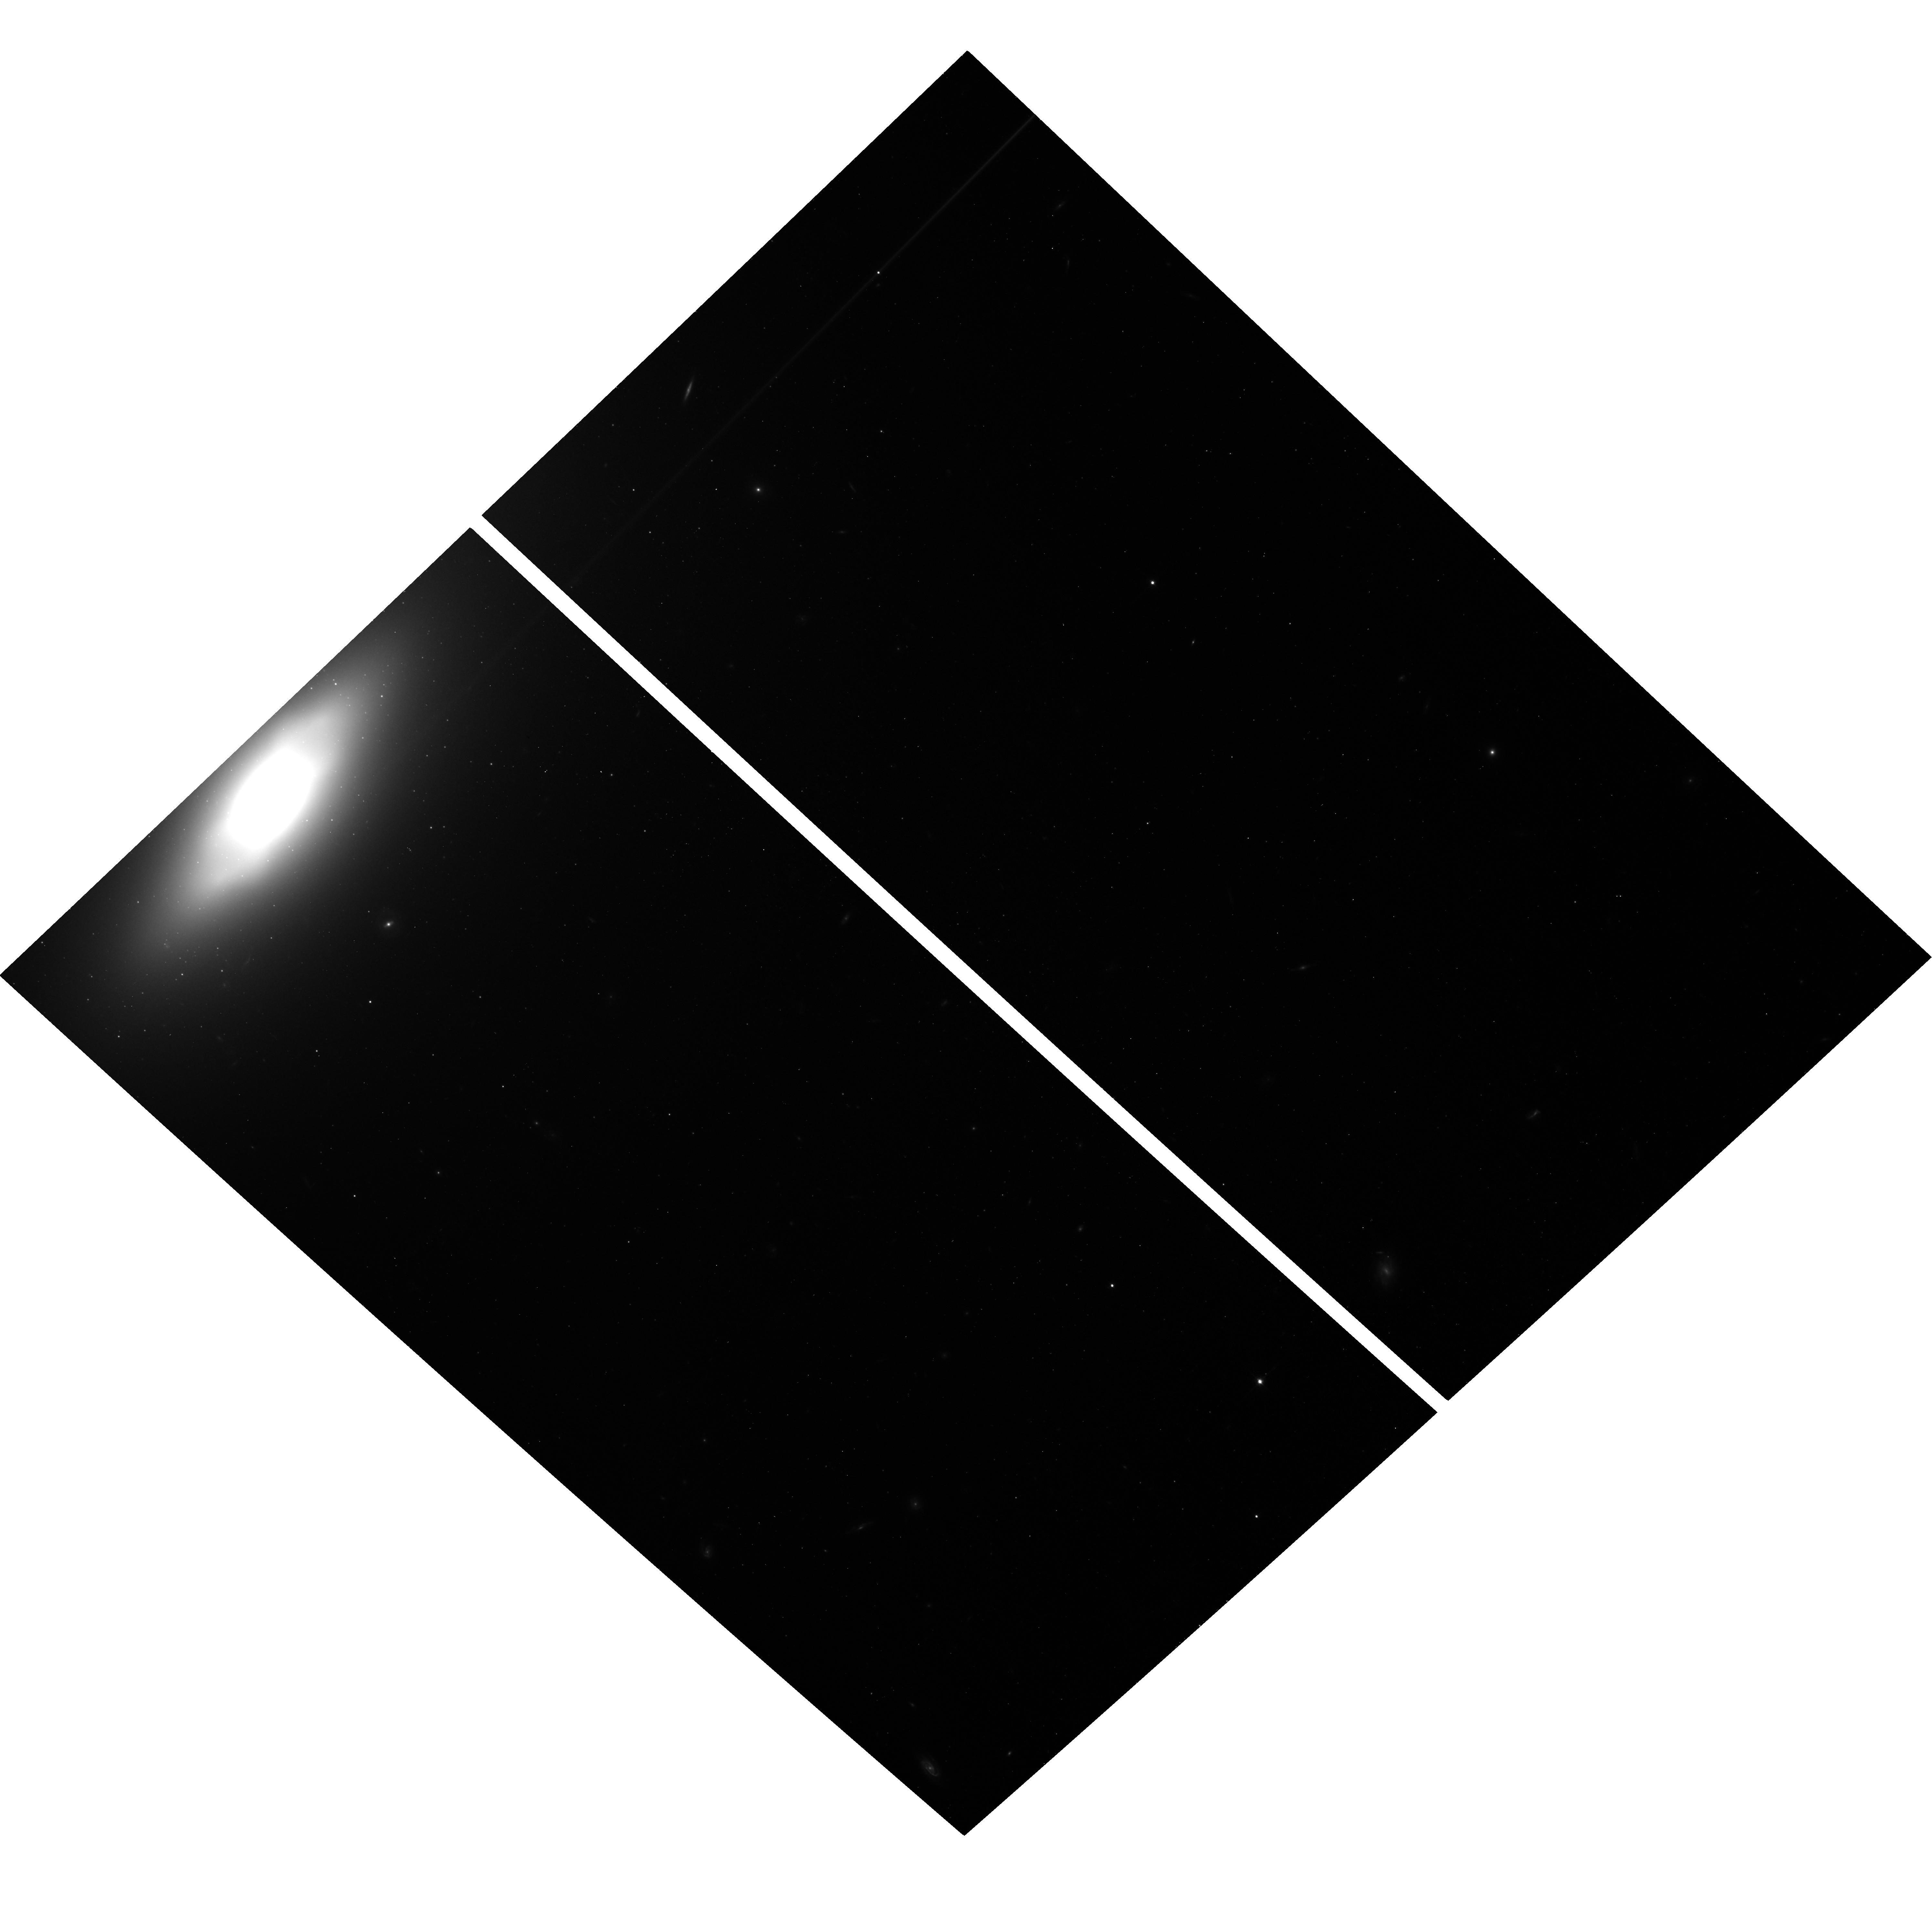
Target: SN2019EIN. Instrument: ACS/WFC. Filter: F814W. Exposure: 18 min. Observation ID: hst_16047_51_acs_wfc_f814w_je7w51

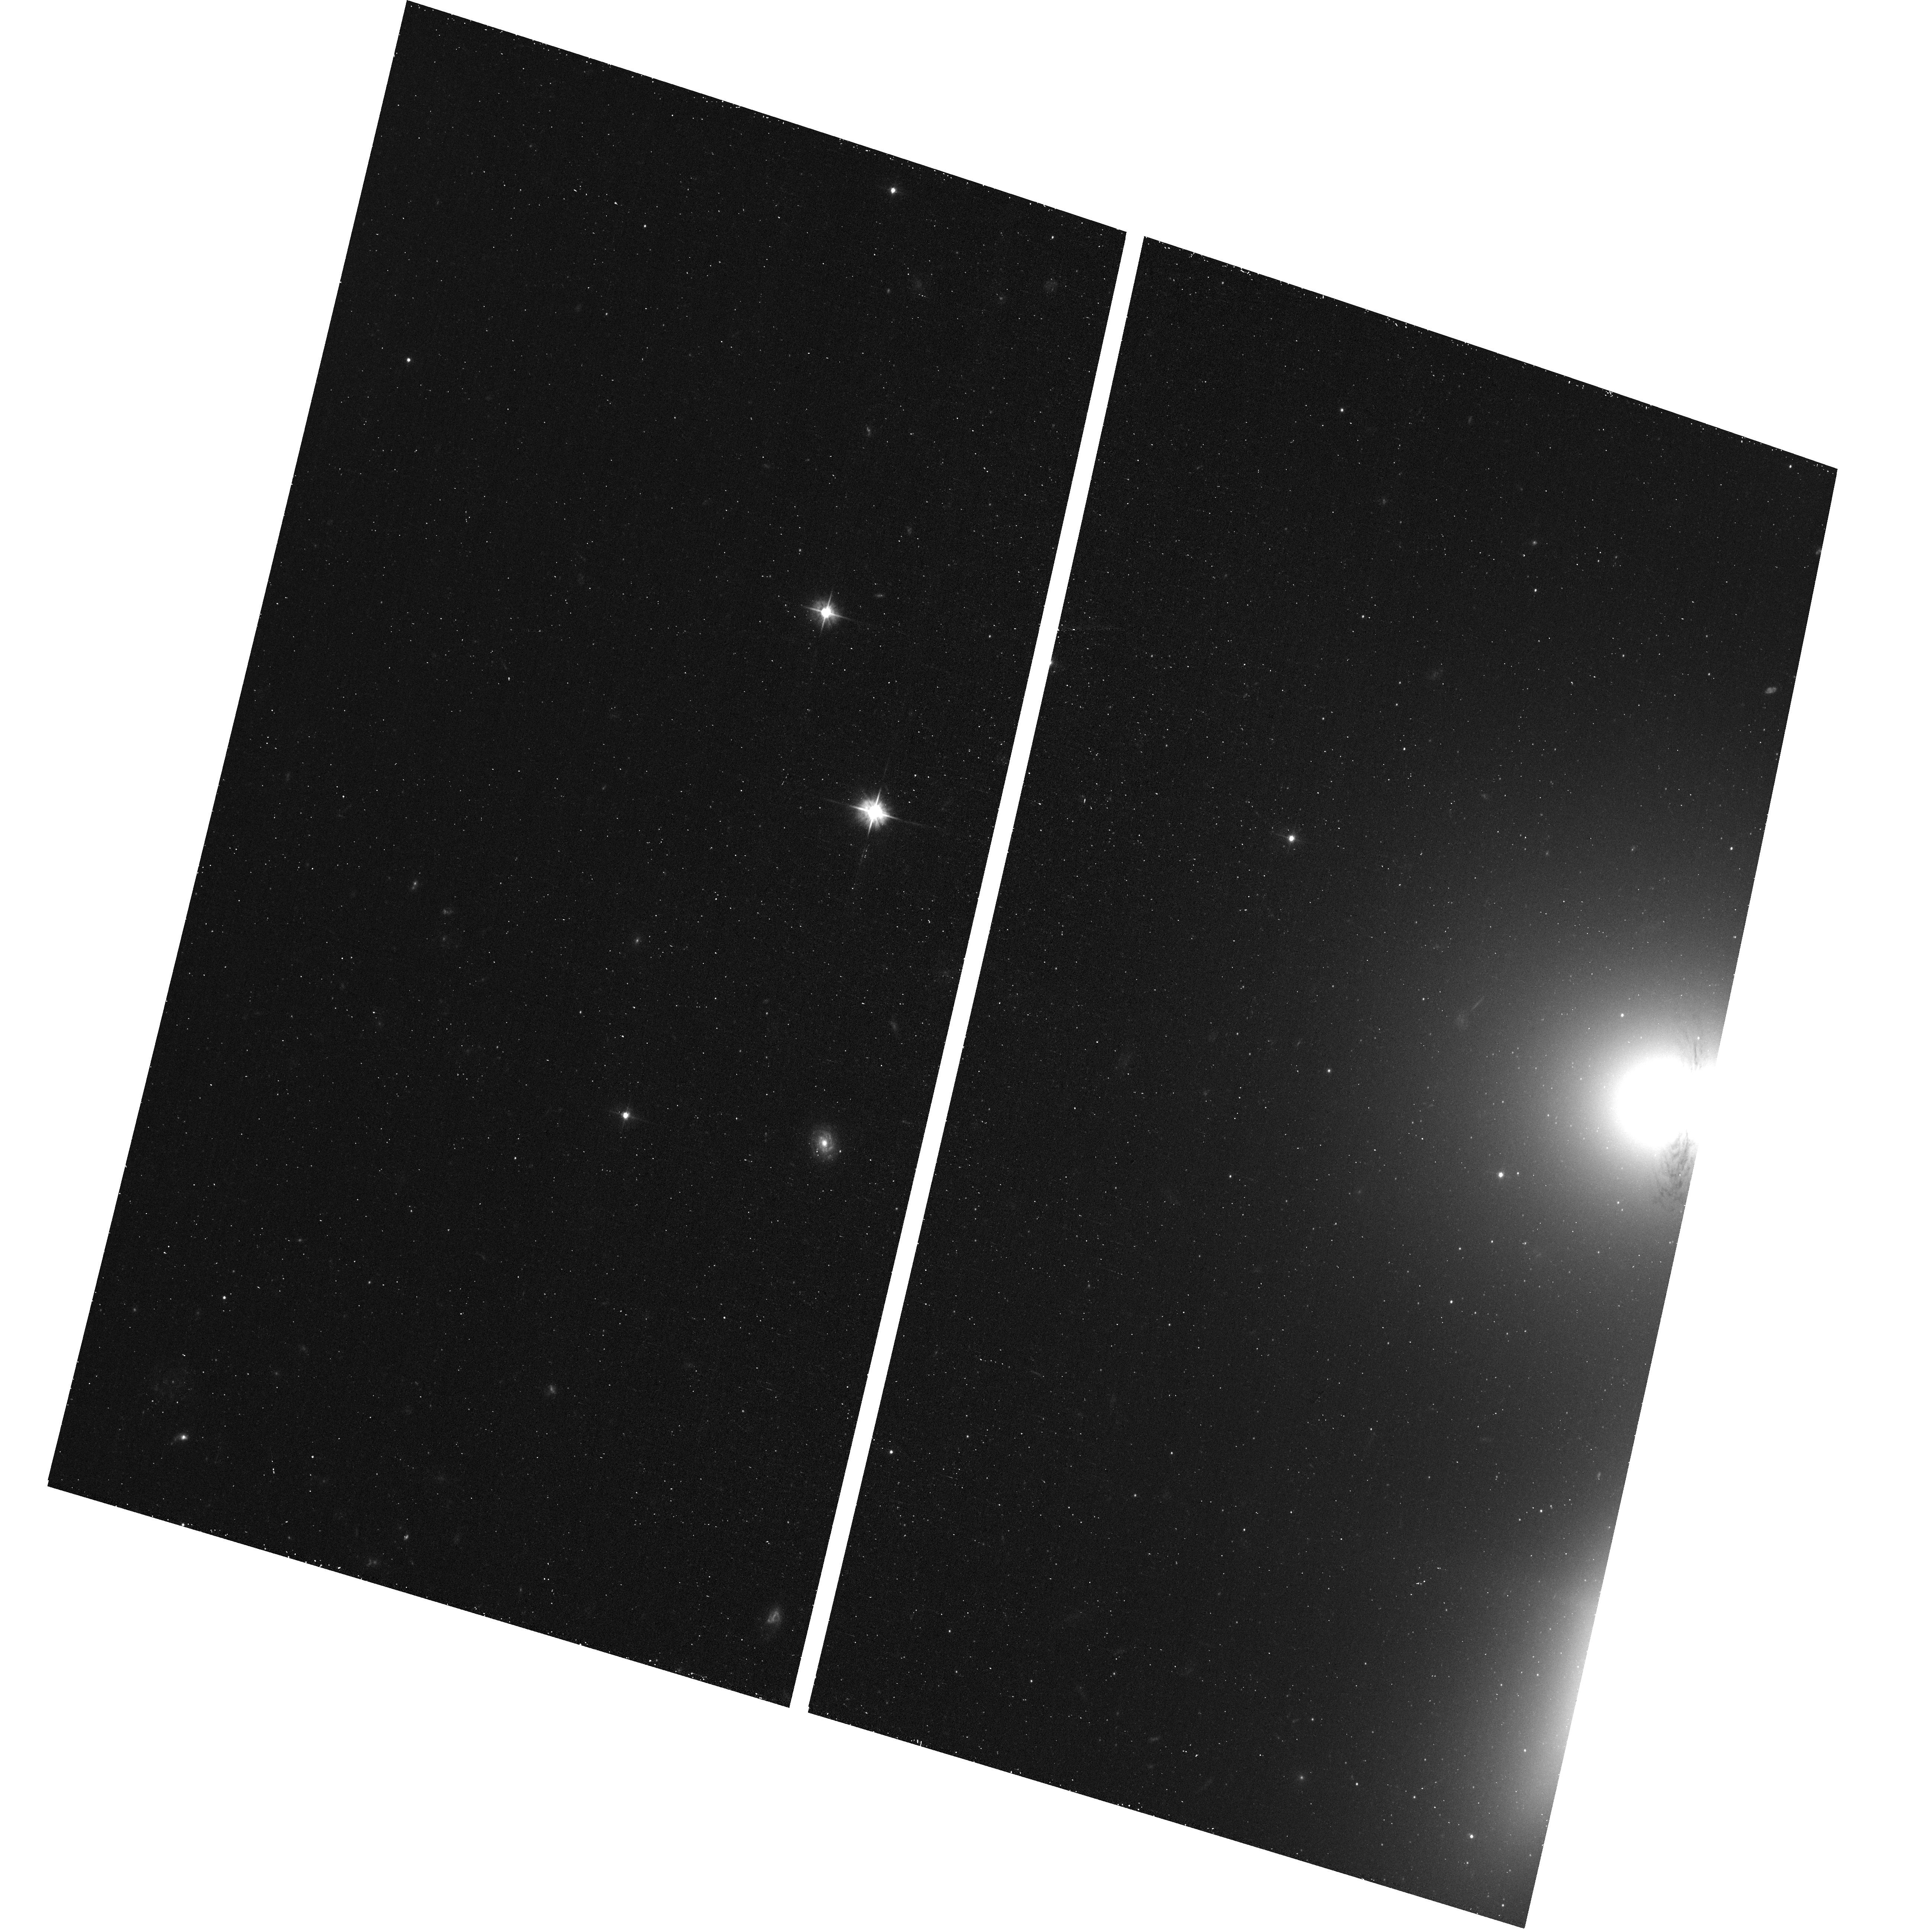
Target: SN2019EIN. Instrument: ACS/WFC. Filter: F475W. Exposure: 13 min. Observation ID: hst_16047_01_acs_wfc_f475w_je7w01

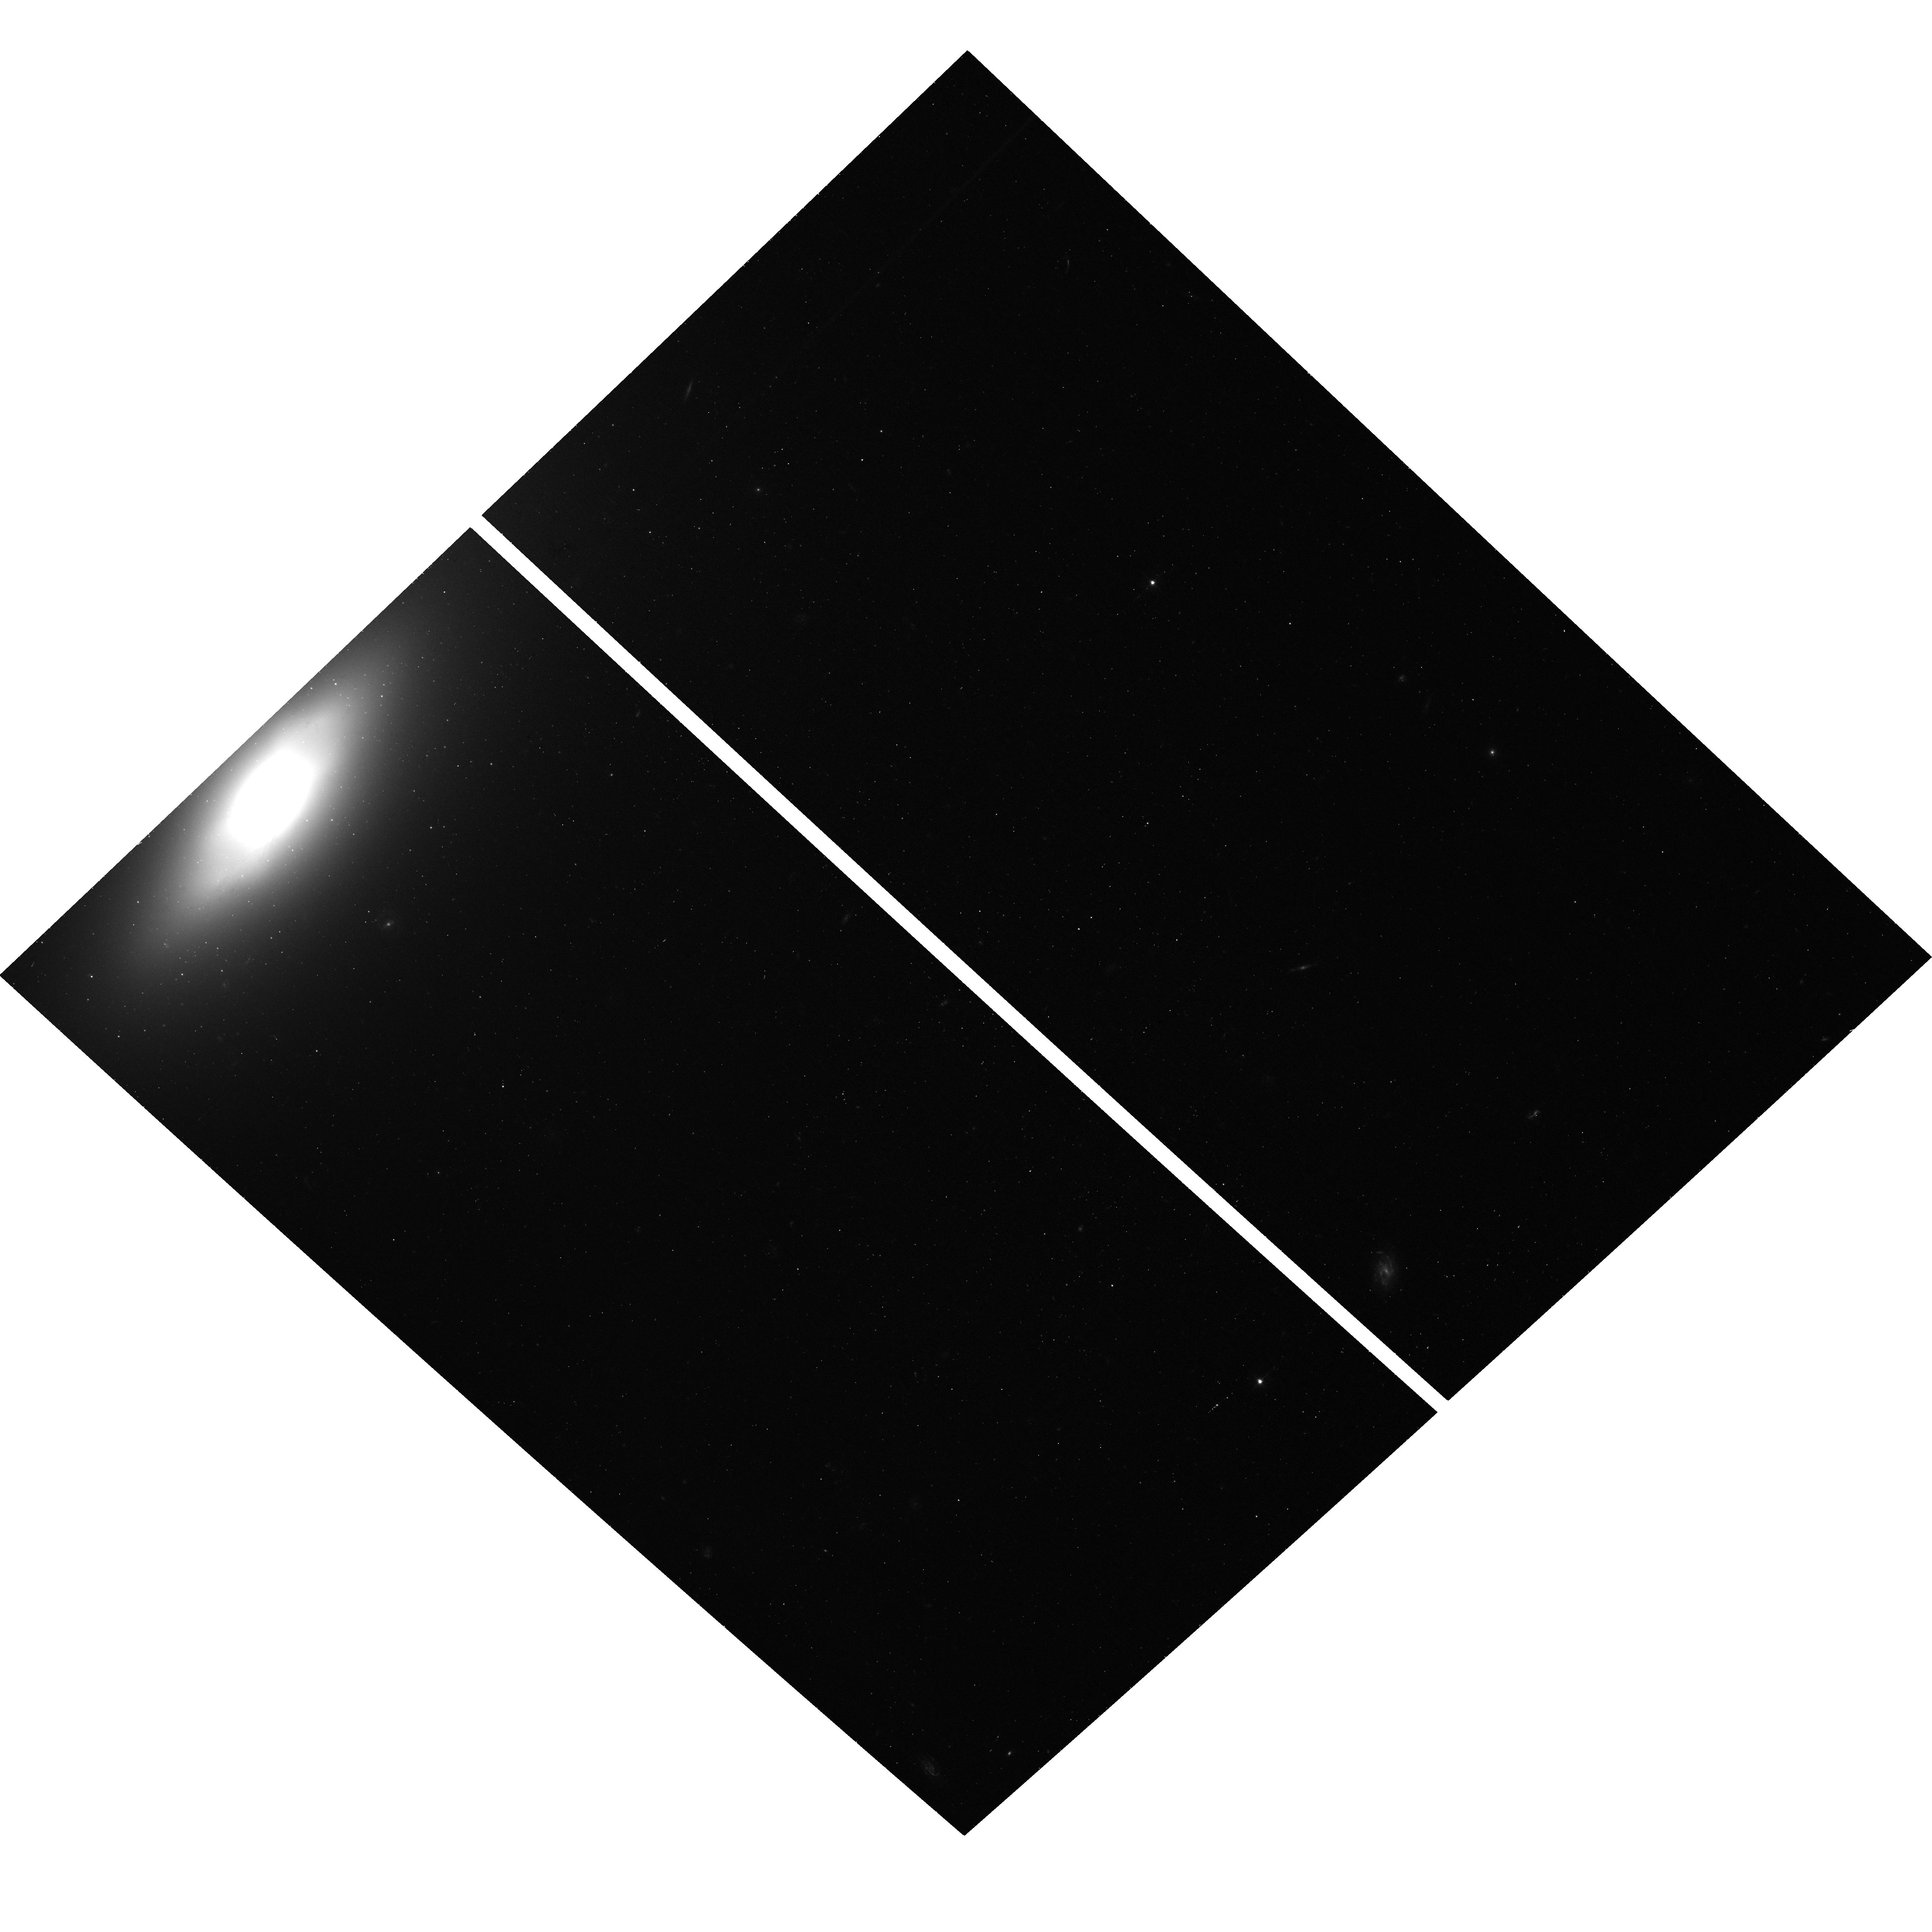
Target: SN2019EIN. Instrument: ACS/WFC. Filter: F475W. Exposure: 18 min. Observation ID: hst_16047_51_acs_wfc_f475w_je7w51

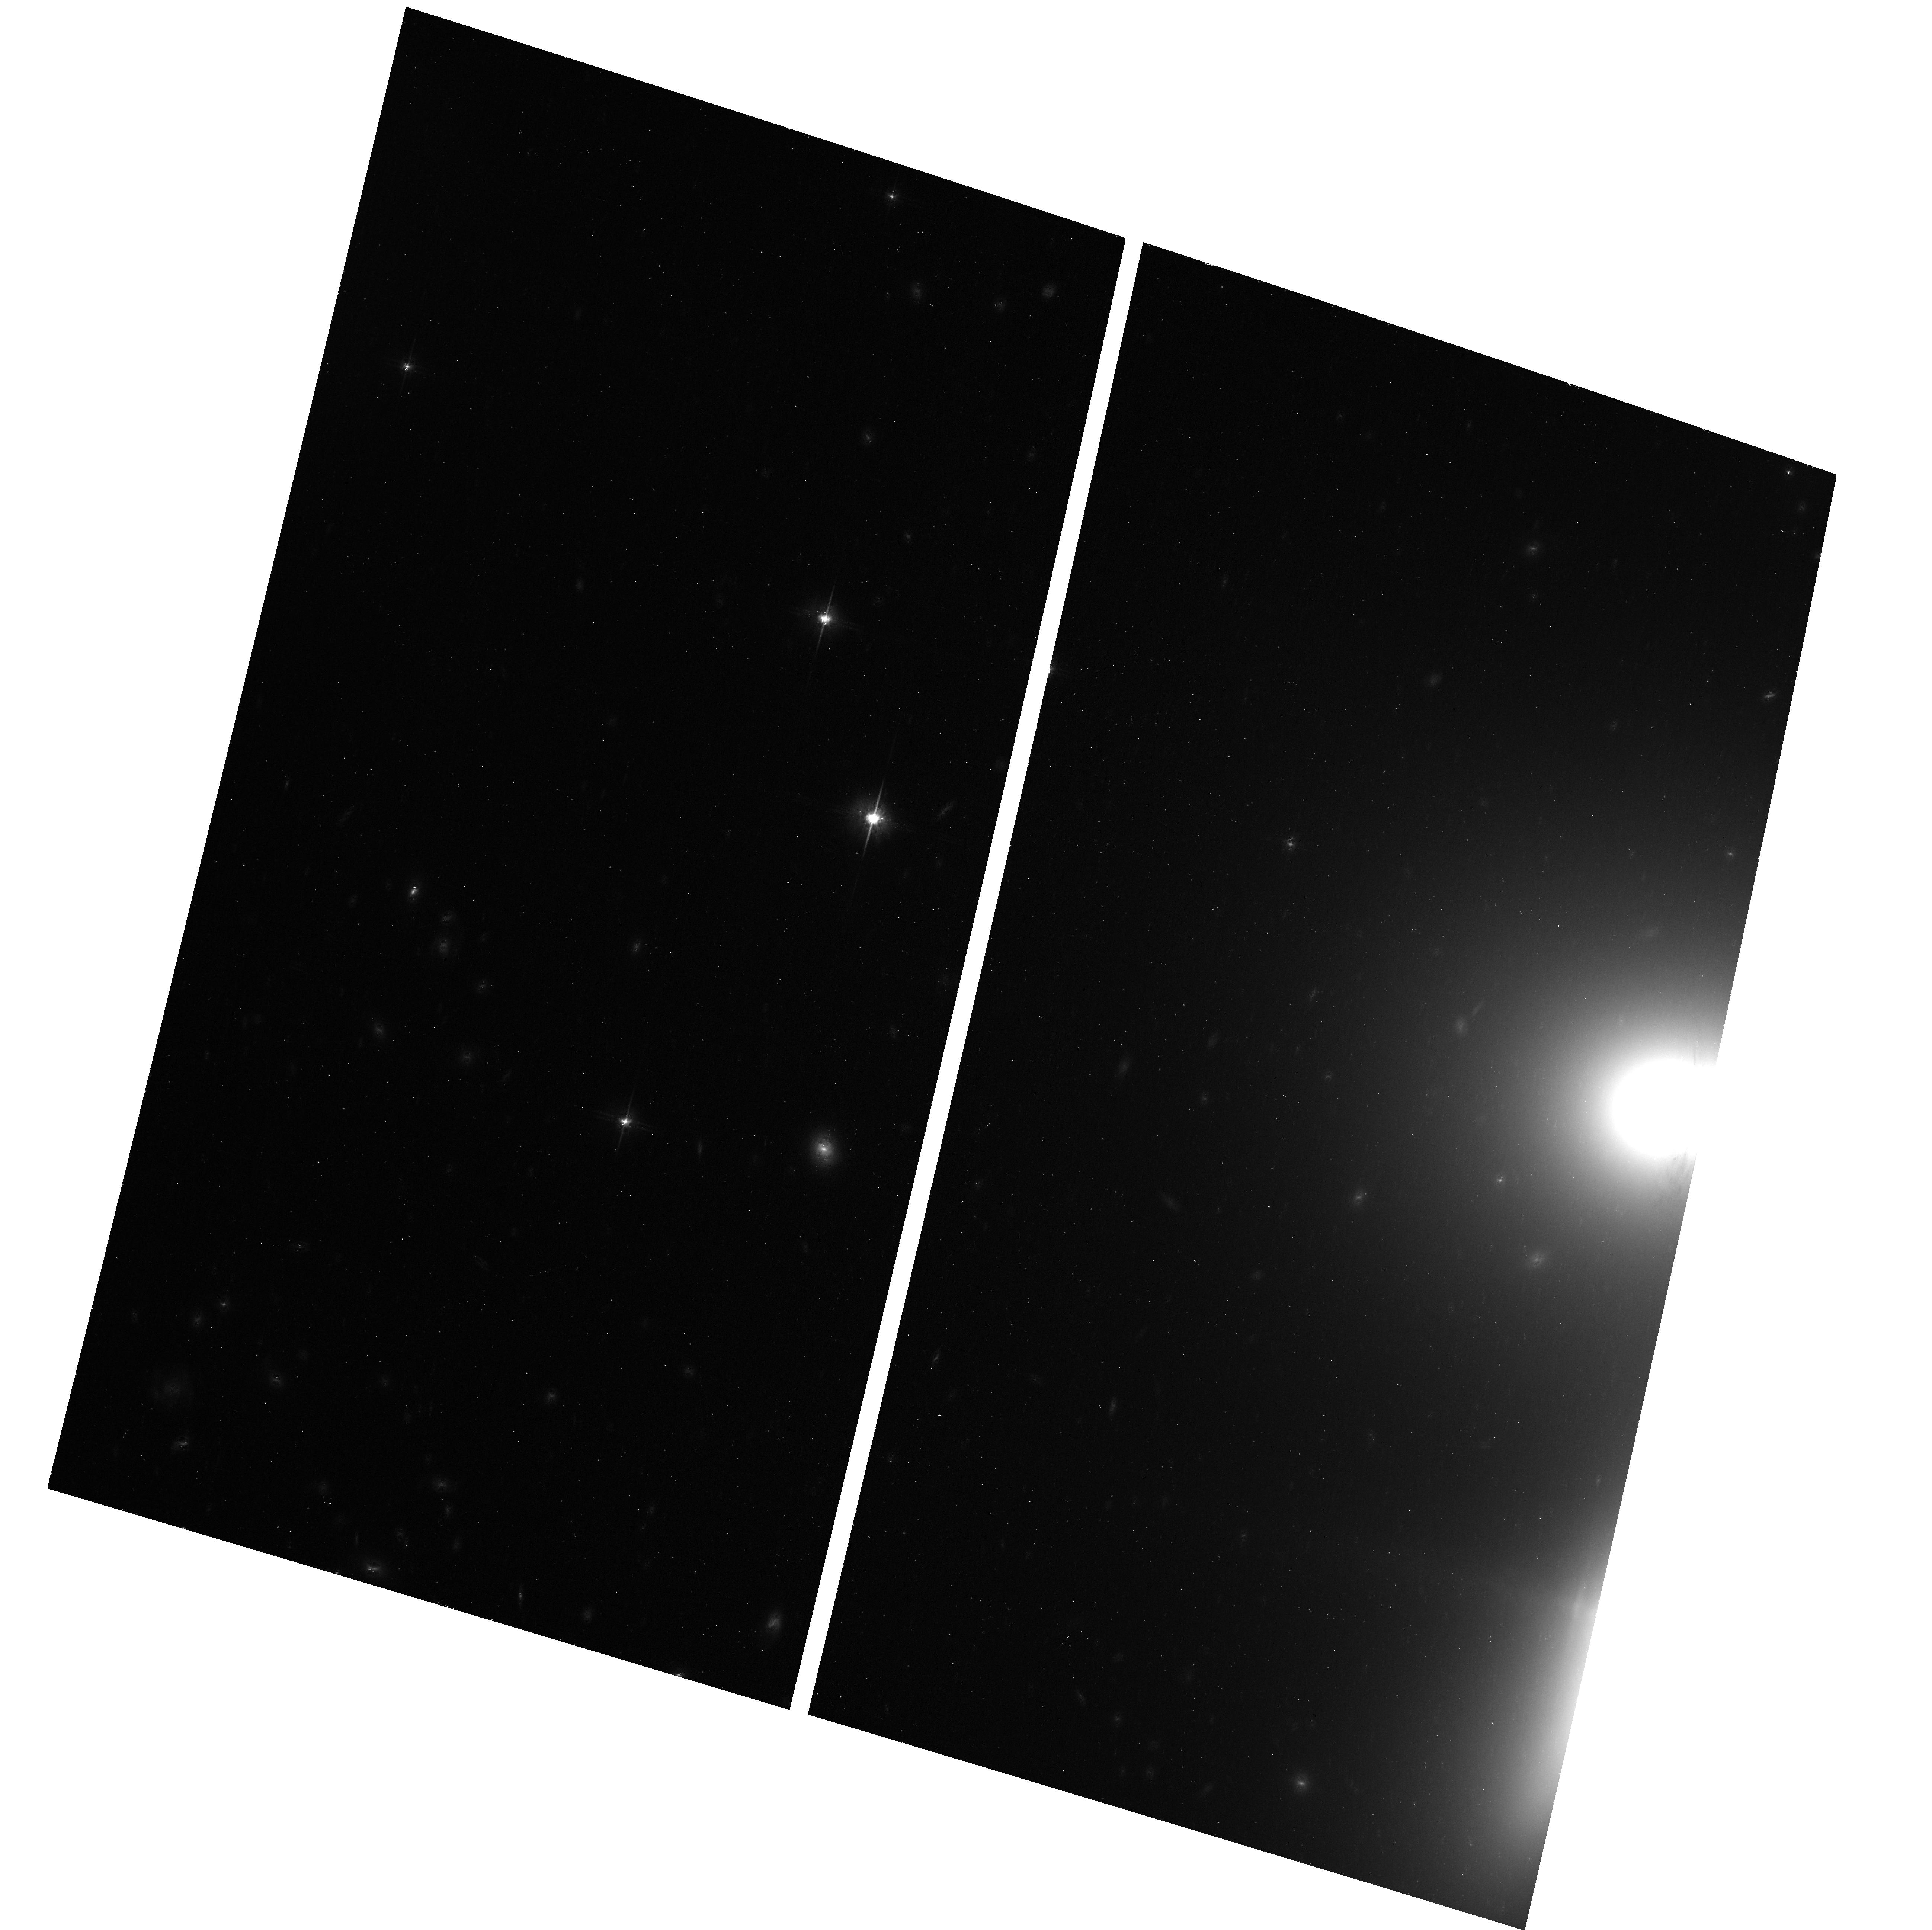
Target: SN2019EIN. Instrument: ACS/WFC. Filter: F814W. Exposure: 18 min. Observation ID: hst_16047_01_acs_wfc_f814w_je7w01

A SN Ia Event in a Globular Cluster of a Nearby Galaxy (PI: Bregman, Joel N.)

The path to a SN Ia is not observationally known as we have never observed the progenitor or its properties: mass, age, and metallicity. These shortcomings are removed when a SN Ia occurs in a globular cluster, an old population with near-uniform metallicity. Previous efforts to discover a SN Ia in globular cluster have failed, but a recent Ia event, SN 2019ein, lies within 0.5 arcseconds of a globular cluster candidate in the early-type galaxy NGC 5353 (D = 28 Mpc) on a pre-SN WFC3/IR F110W image (SN is 5.5 kpc from the galaxy center). To establish that this SN Ia-GC association is real and not due to chance, we propose observations that will reduce the error circle for the SN by a factor of 50 to 0.01 arcsec (1.4 pc, less than the half-light radii for a typical globular cluster). This is accomplished by obtaining an HST image while the supernova is still visible and registering that image on the pre-SN image; we propose to use the ACS/WFC F475W and F814W. These observations can also show the location of SN 2019ein within the GC, and as the binary is relatively heavy, it should lie toward the center. A confirmation of the SN-GC association would be powerful evidence for the double-degenerate path, and once the SN has faded, further properties of the globular cluster can be obtained.